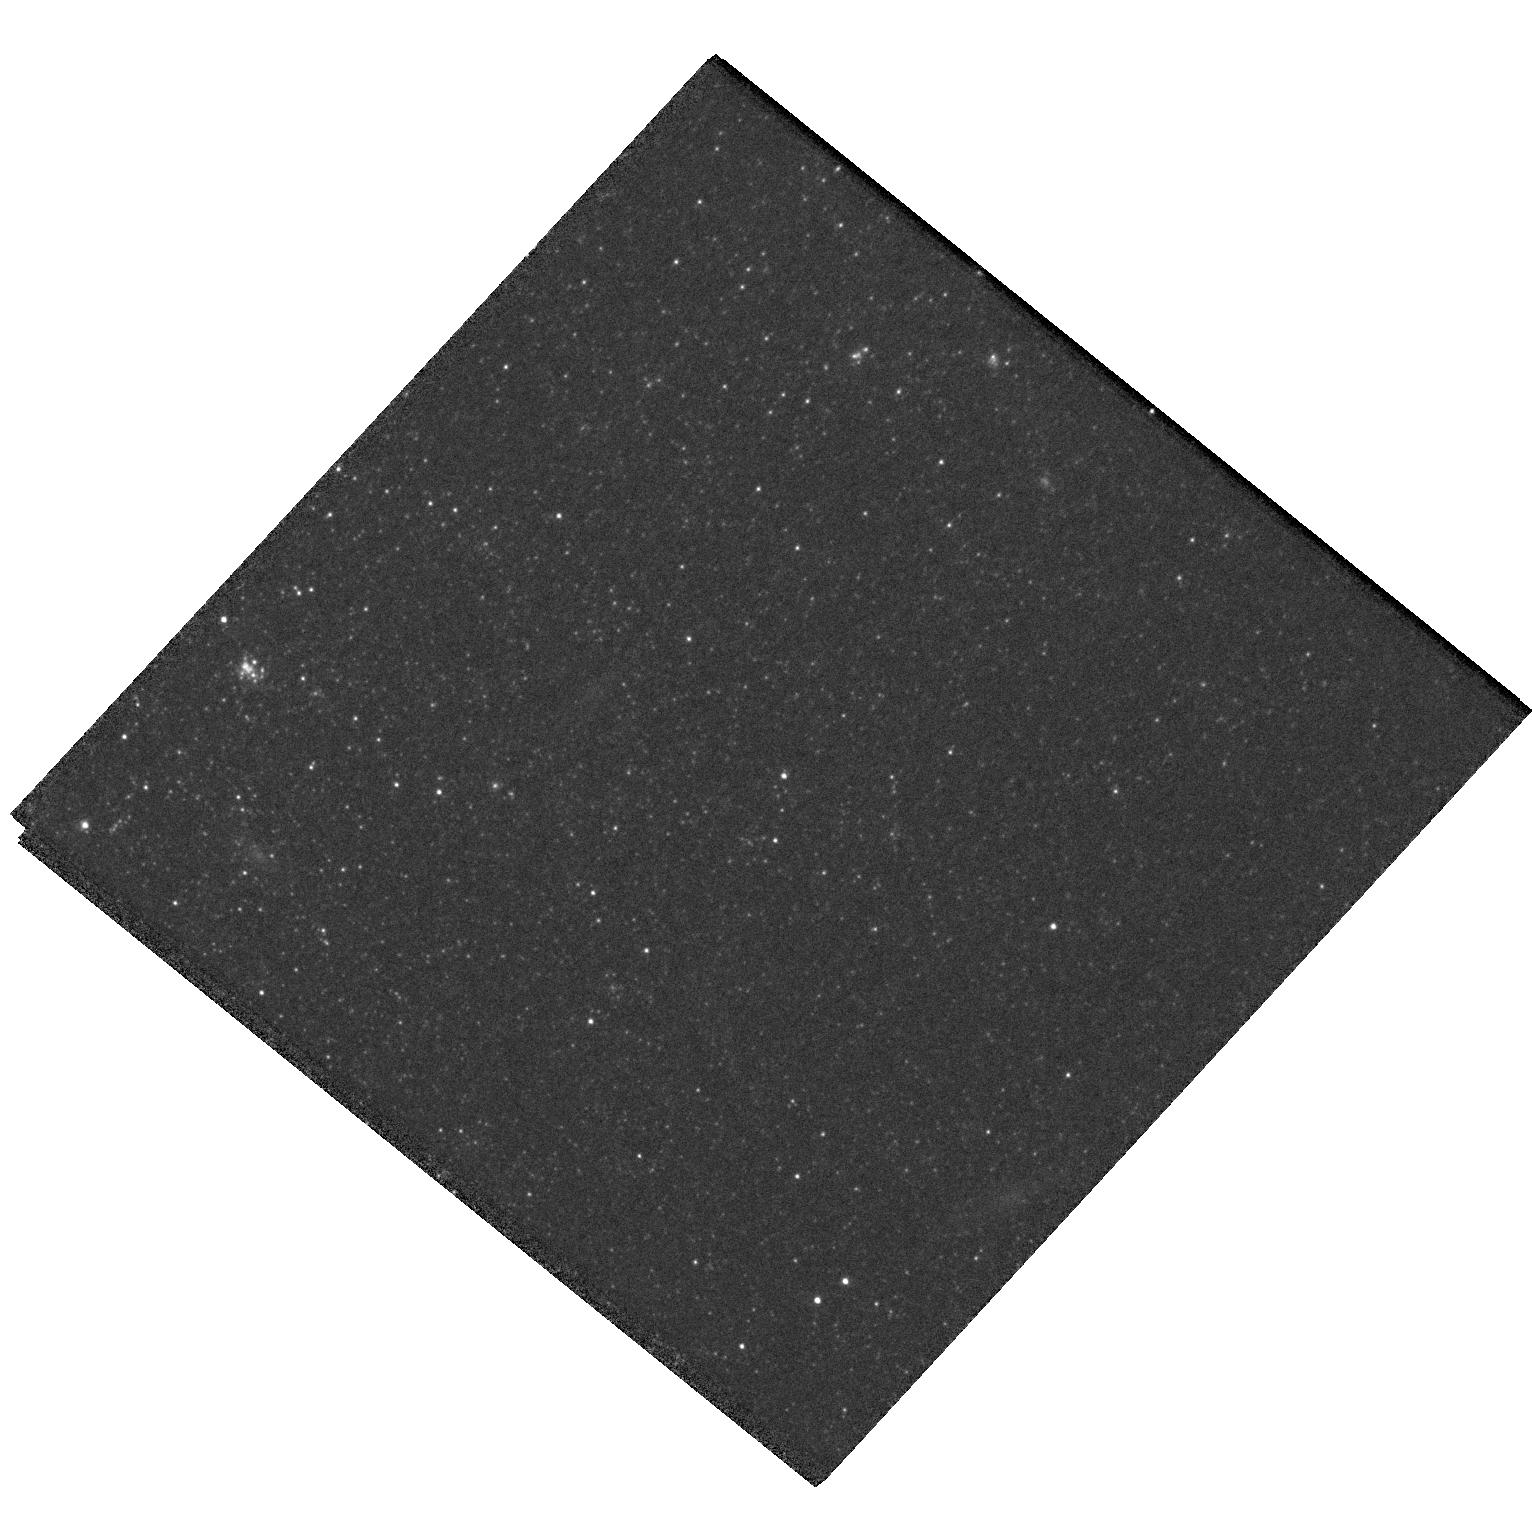
Target: AT2019QYL
Instrument: WFC3/UVIS
Filter: F555W
Exposure: 12 min
Observation ID: hst_15151_05_wfc3_uvis_f555w_idm105

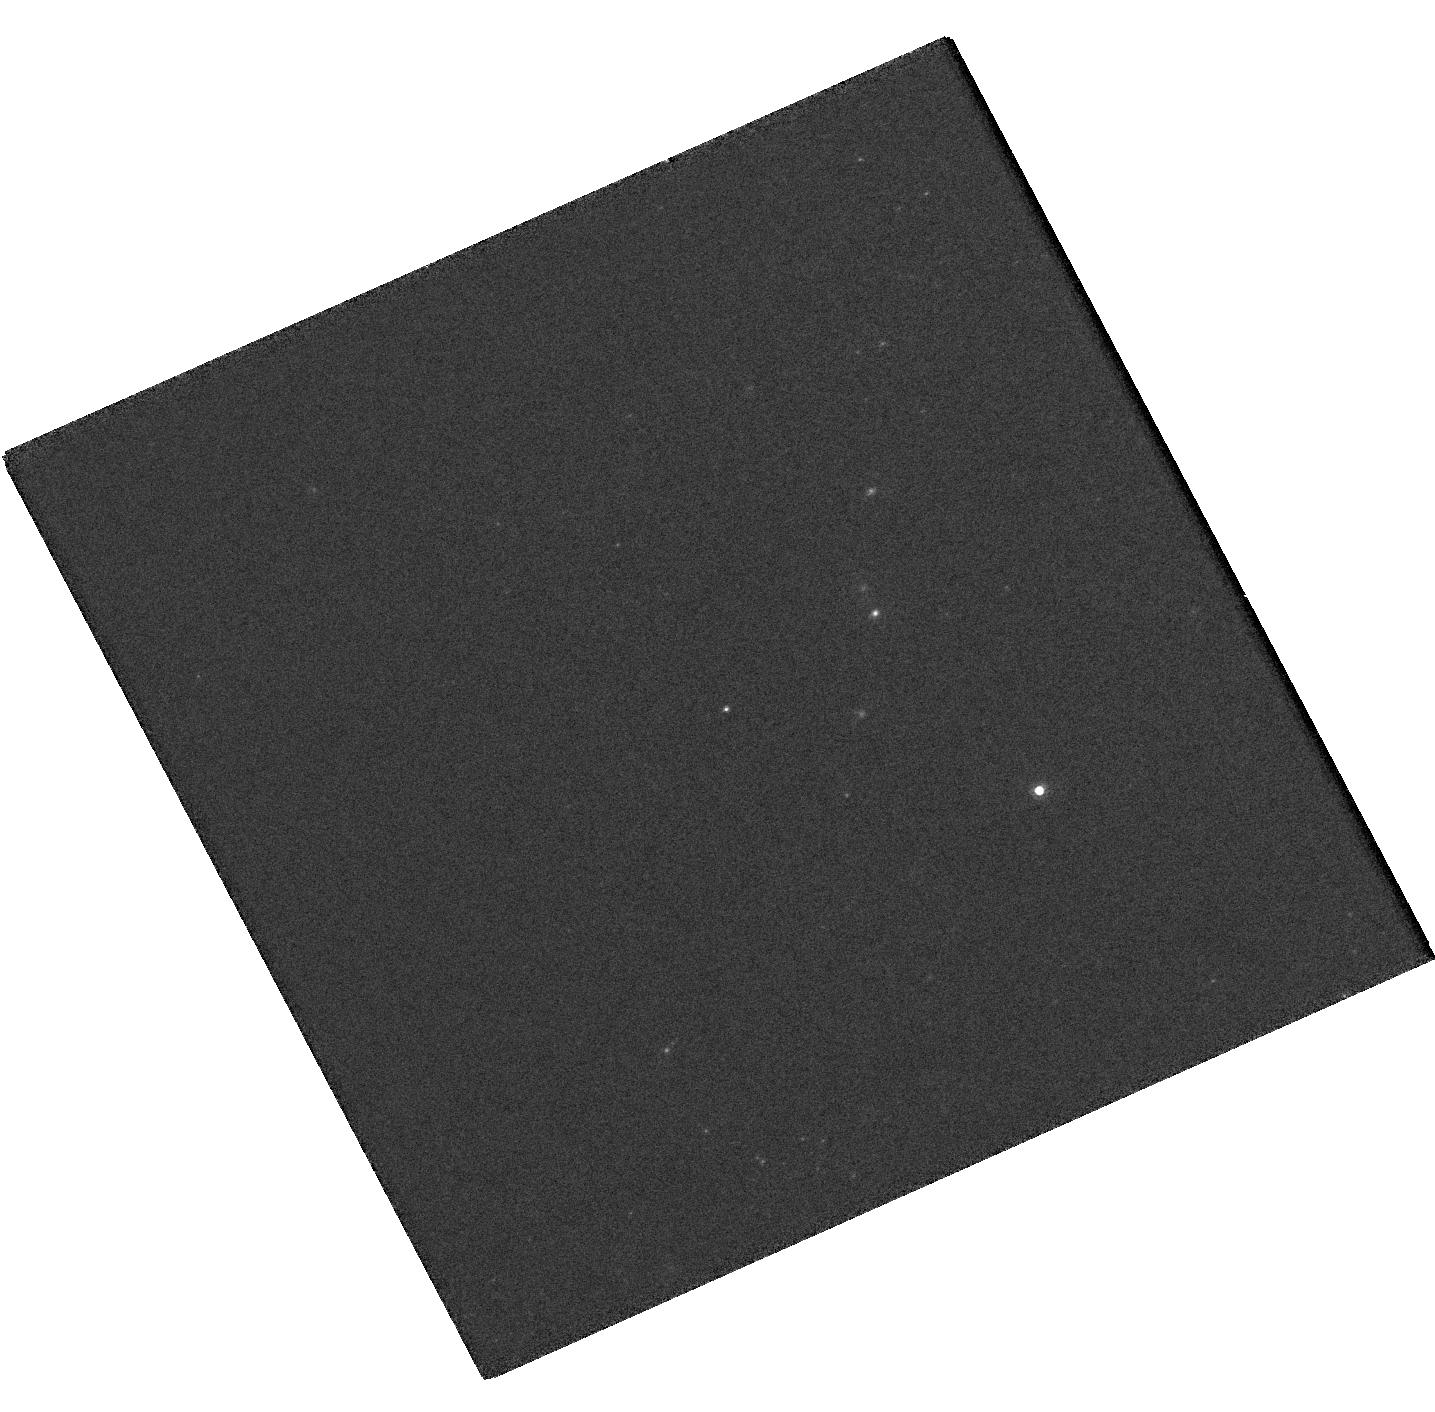
Target: AT2019KRL
Instrument: WFC3/UVIS
Filter: F814W
Exposure: 2 min
Observation ID: hst_15151_06_wfc3_uvis_f814w_idm106

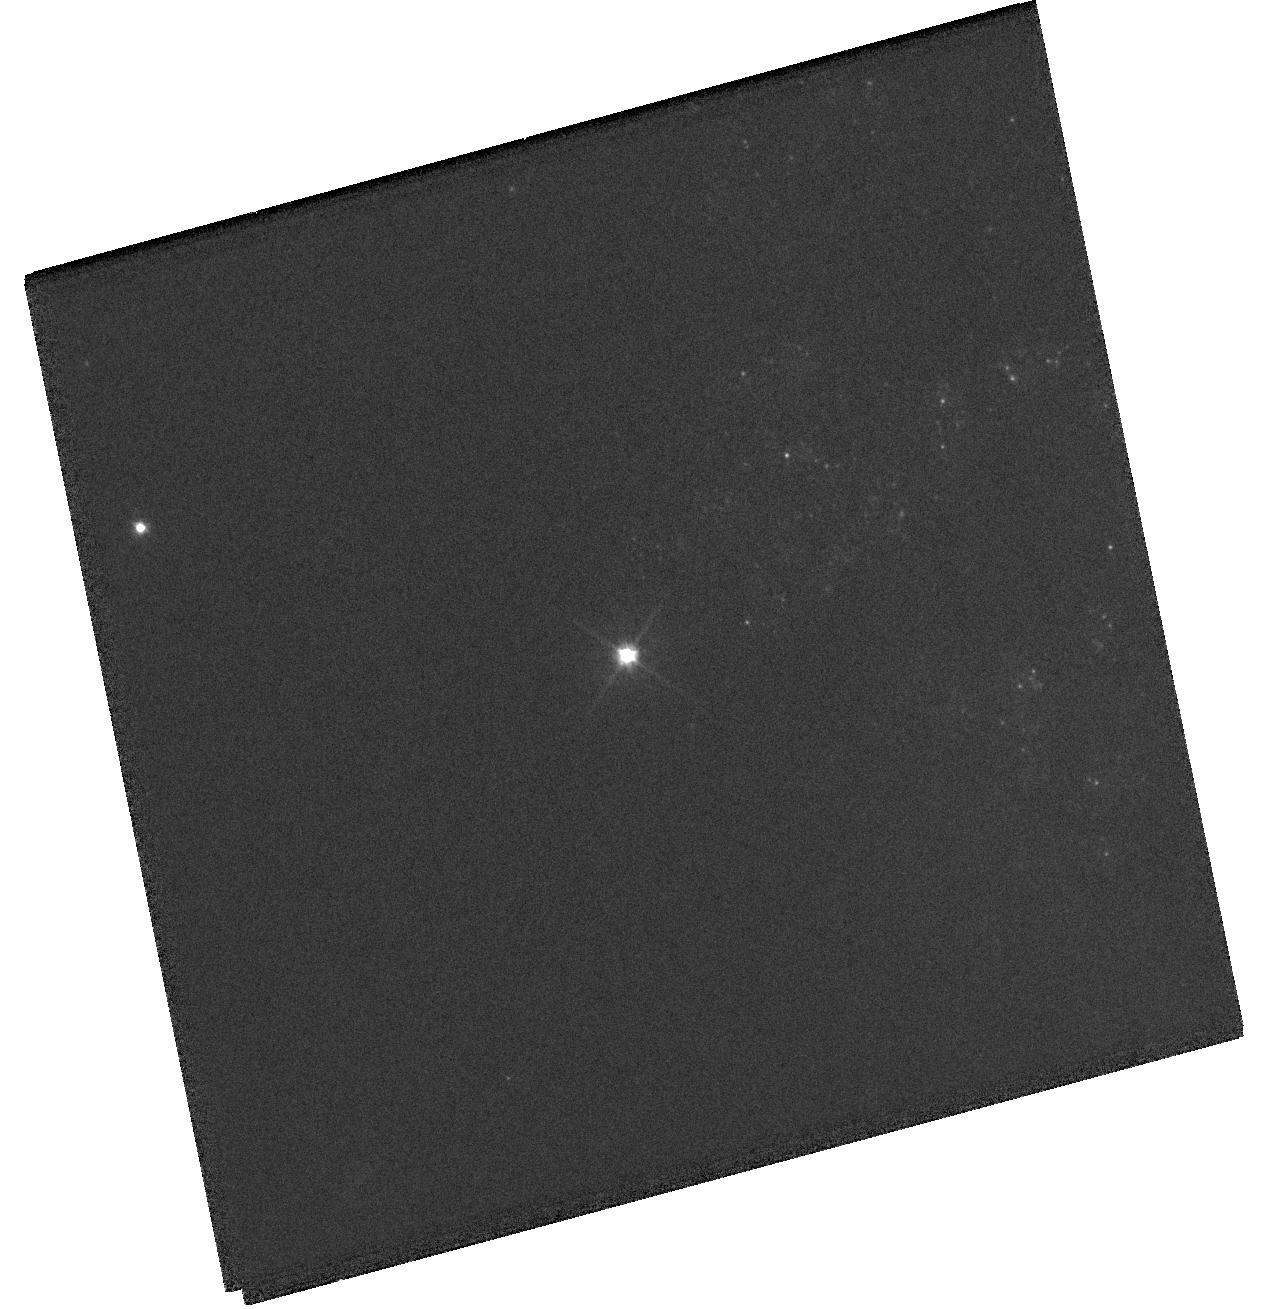
Target: SN2018AOQ
Instrument: WFC3/UVIS
Filter: F555W
Exposure: 4 min
Observation ID: hst_15151_01_wfc3_uvis_f555w_idm101

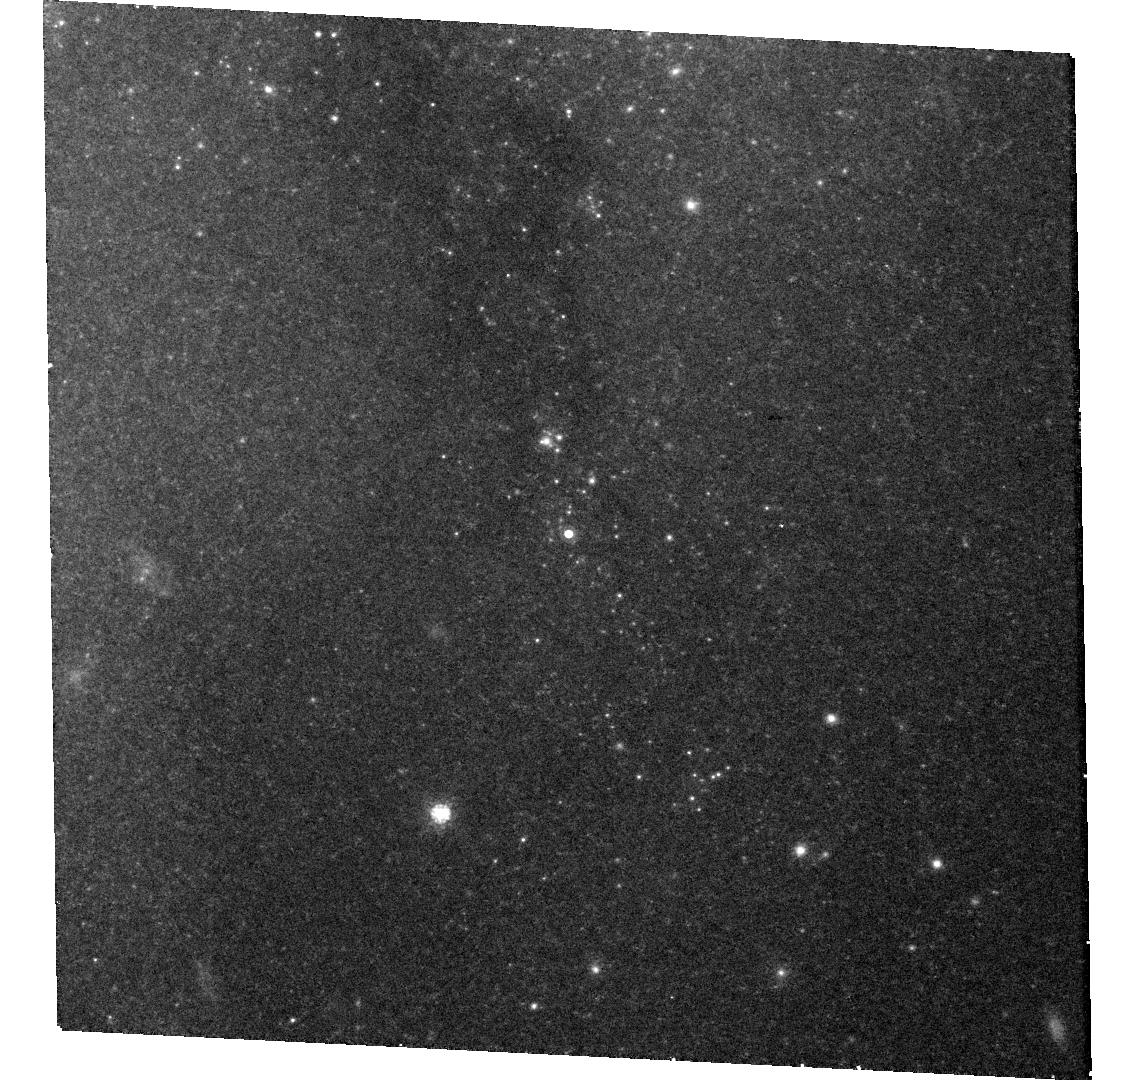
Target: SN2018ZD
Instrument: WFC3/UVIS
Filter: F814W
Exposure: 22 min
Observation ID: hst_15151_03_wfc3_uvis_f814w_idm103

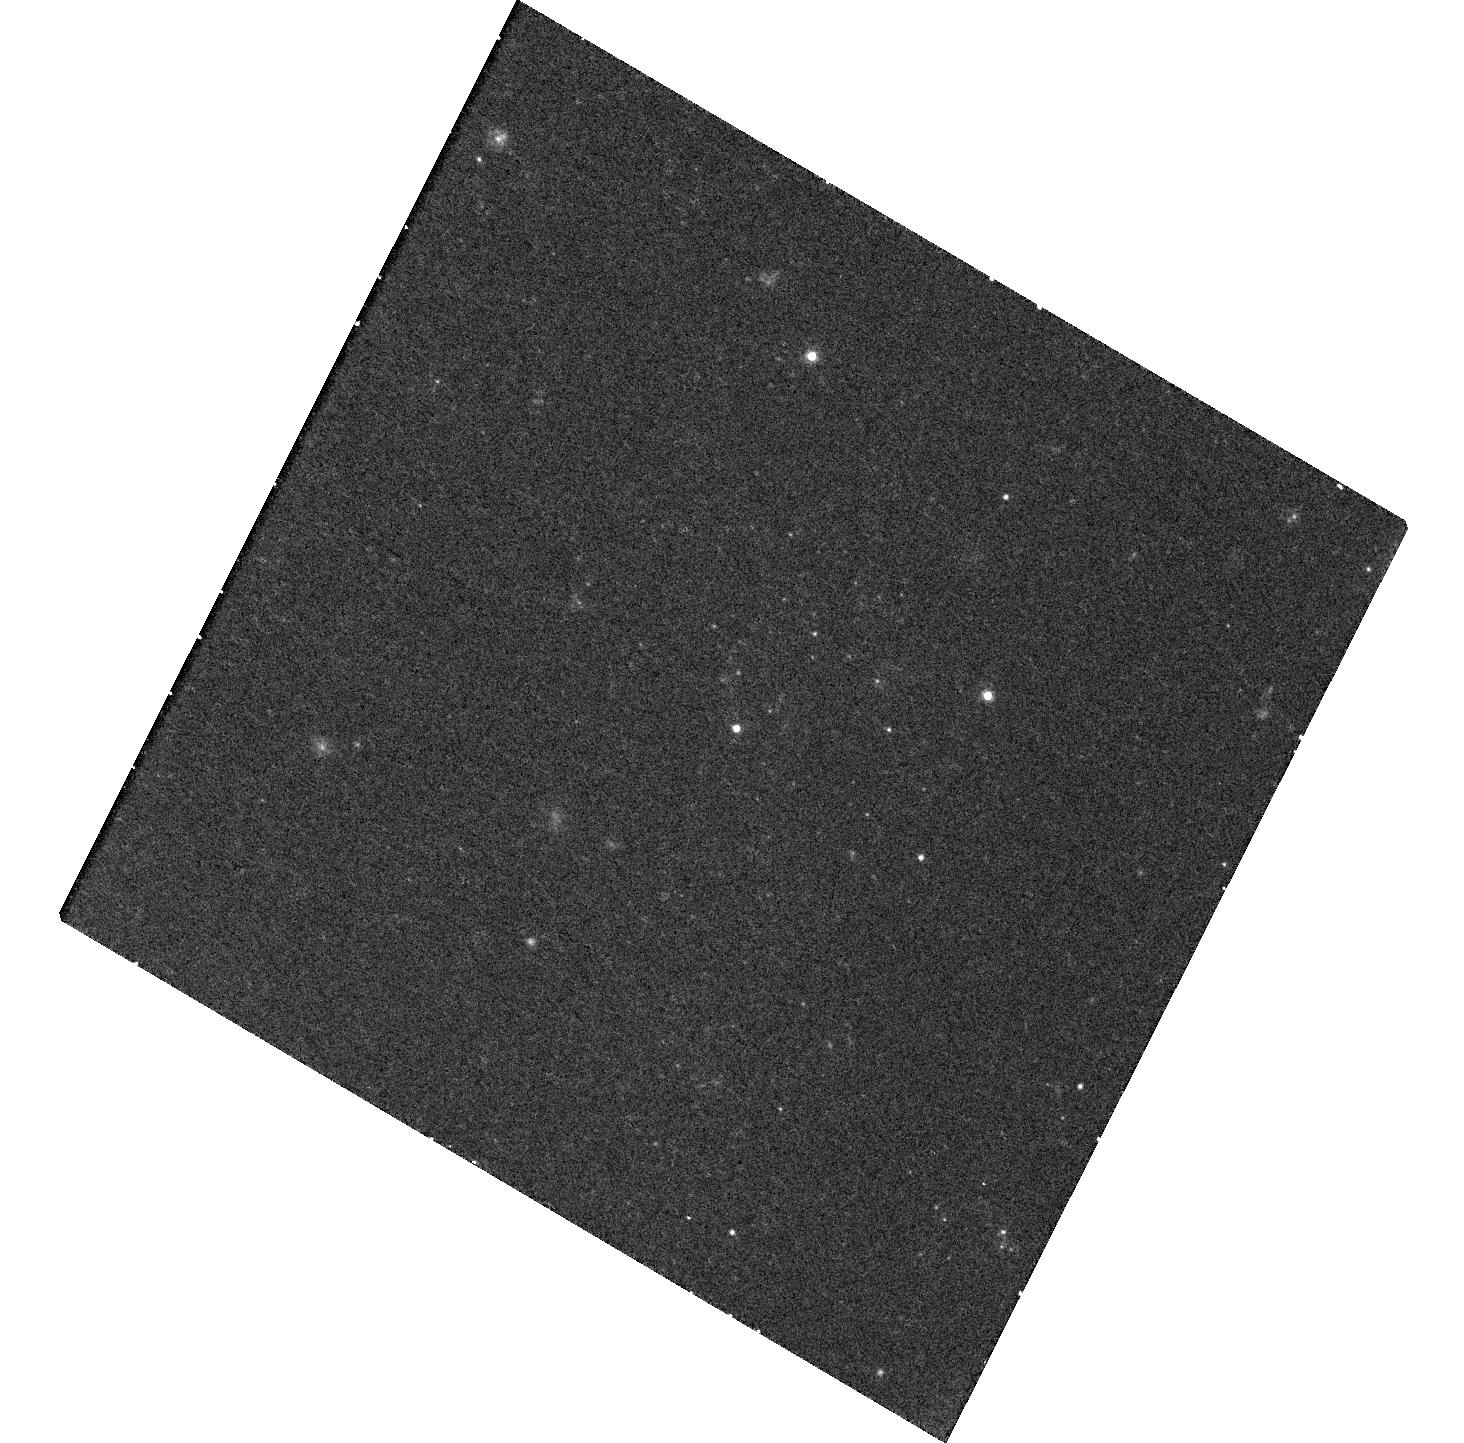
Target: SN2018GJ
Instrument: WFC3/UVIS
Filter: F625W
Exposure: 22 min
Observation ID: hst_15151_02_wfc3_uvis_f625w_idm102

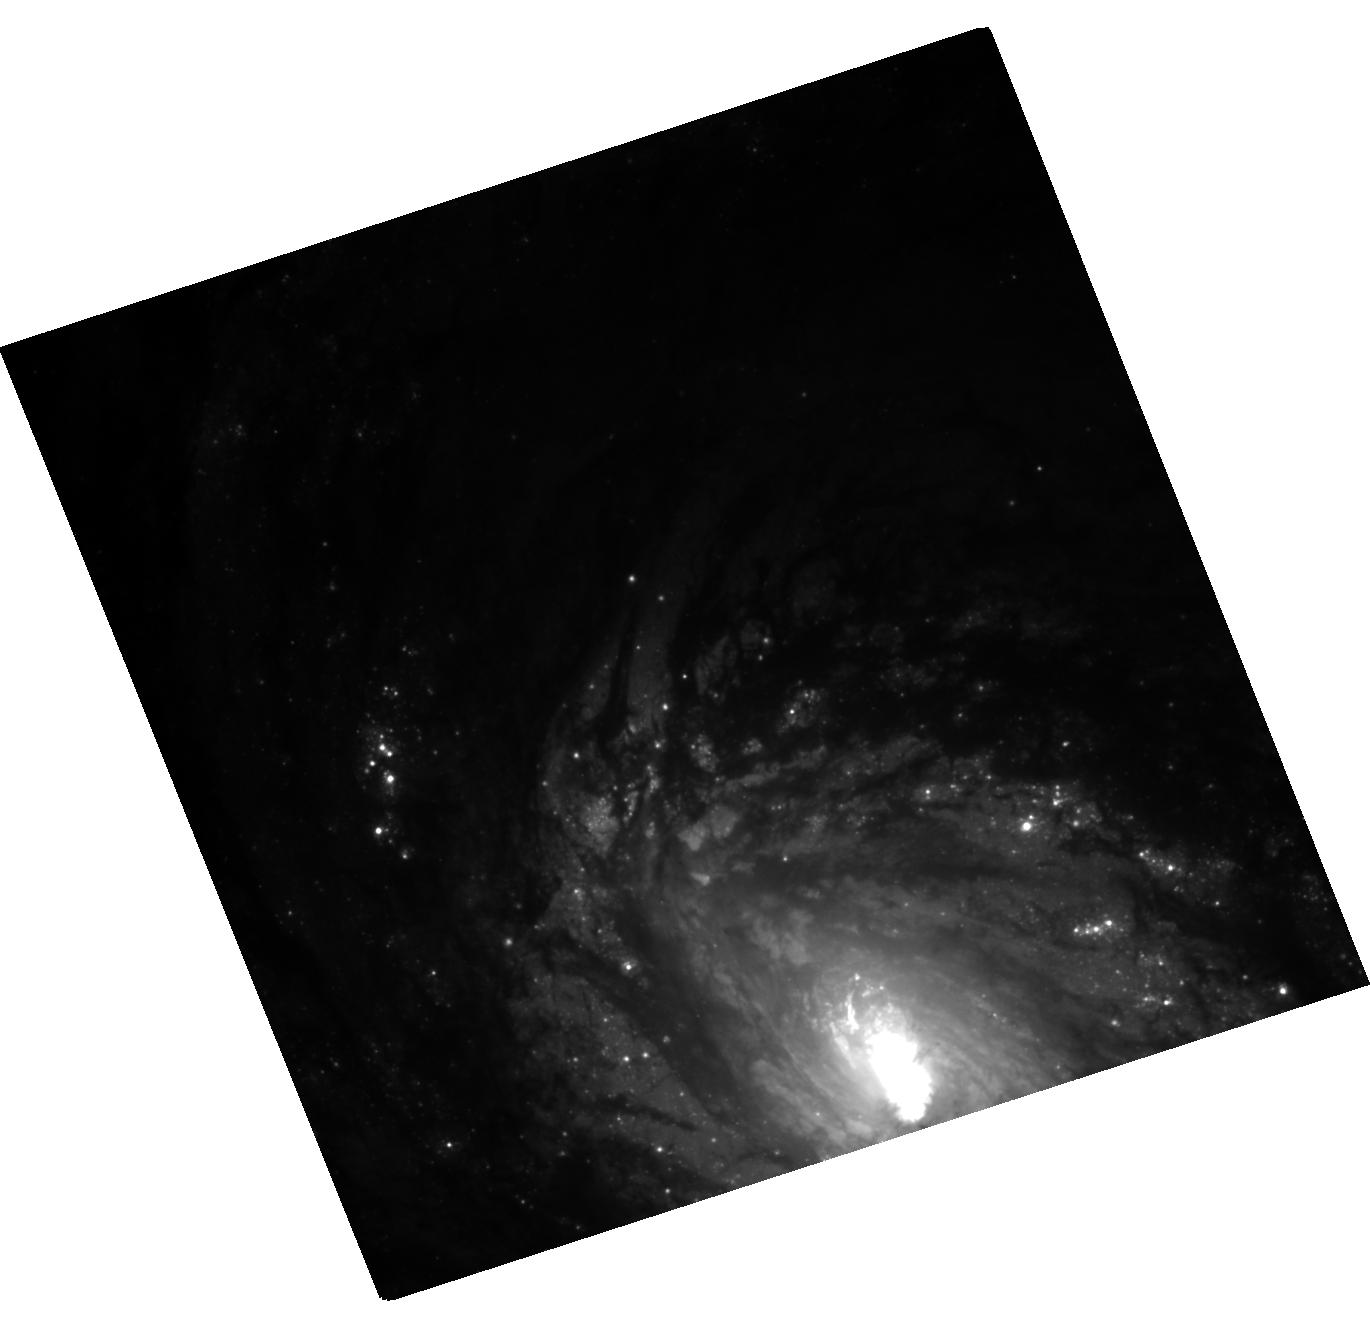
Target: SN2018IVC
Instrument: WFC3/UVIS
Filter: F555W
Exposure: 14 min
Observation ID: hst_15151_04_wfc3_uvis_f555w_idm104

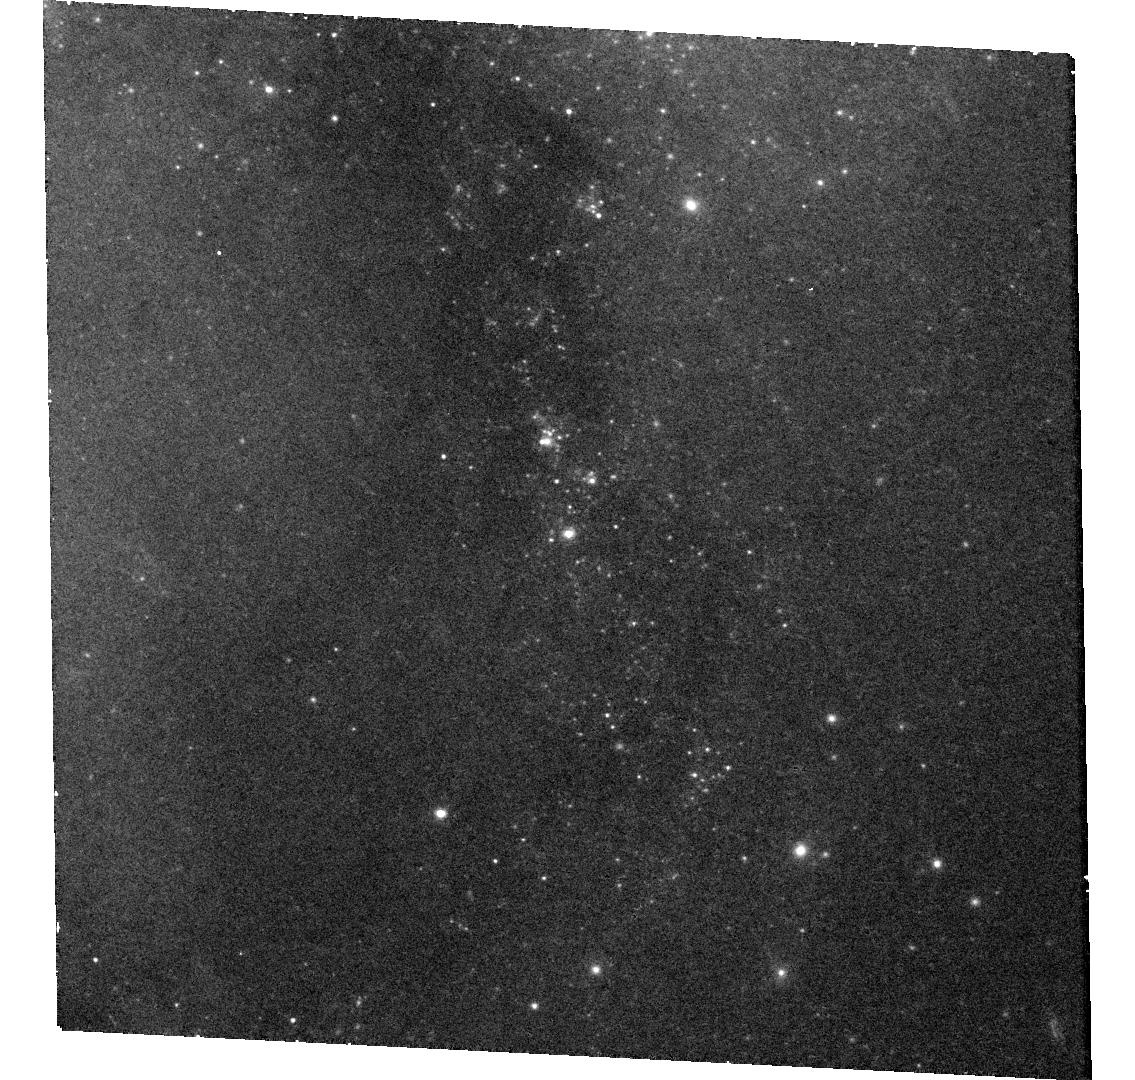
Target: SN2018ZD
Instrument: WFC3/UVIS
Filter: F555W
Exposure: 22 min
Observation ID: hst_15151_03_wfc3_uvis_f555w_idm103

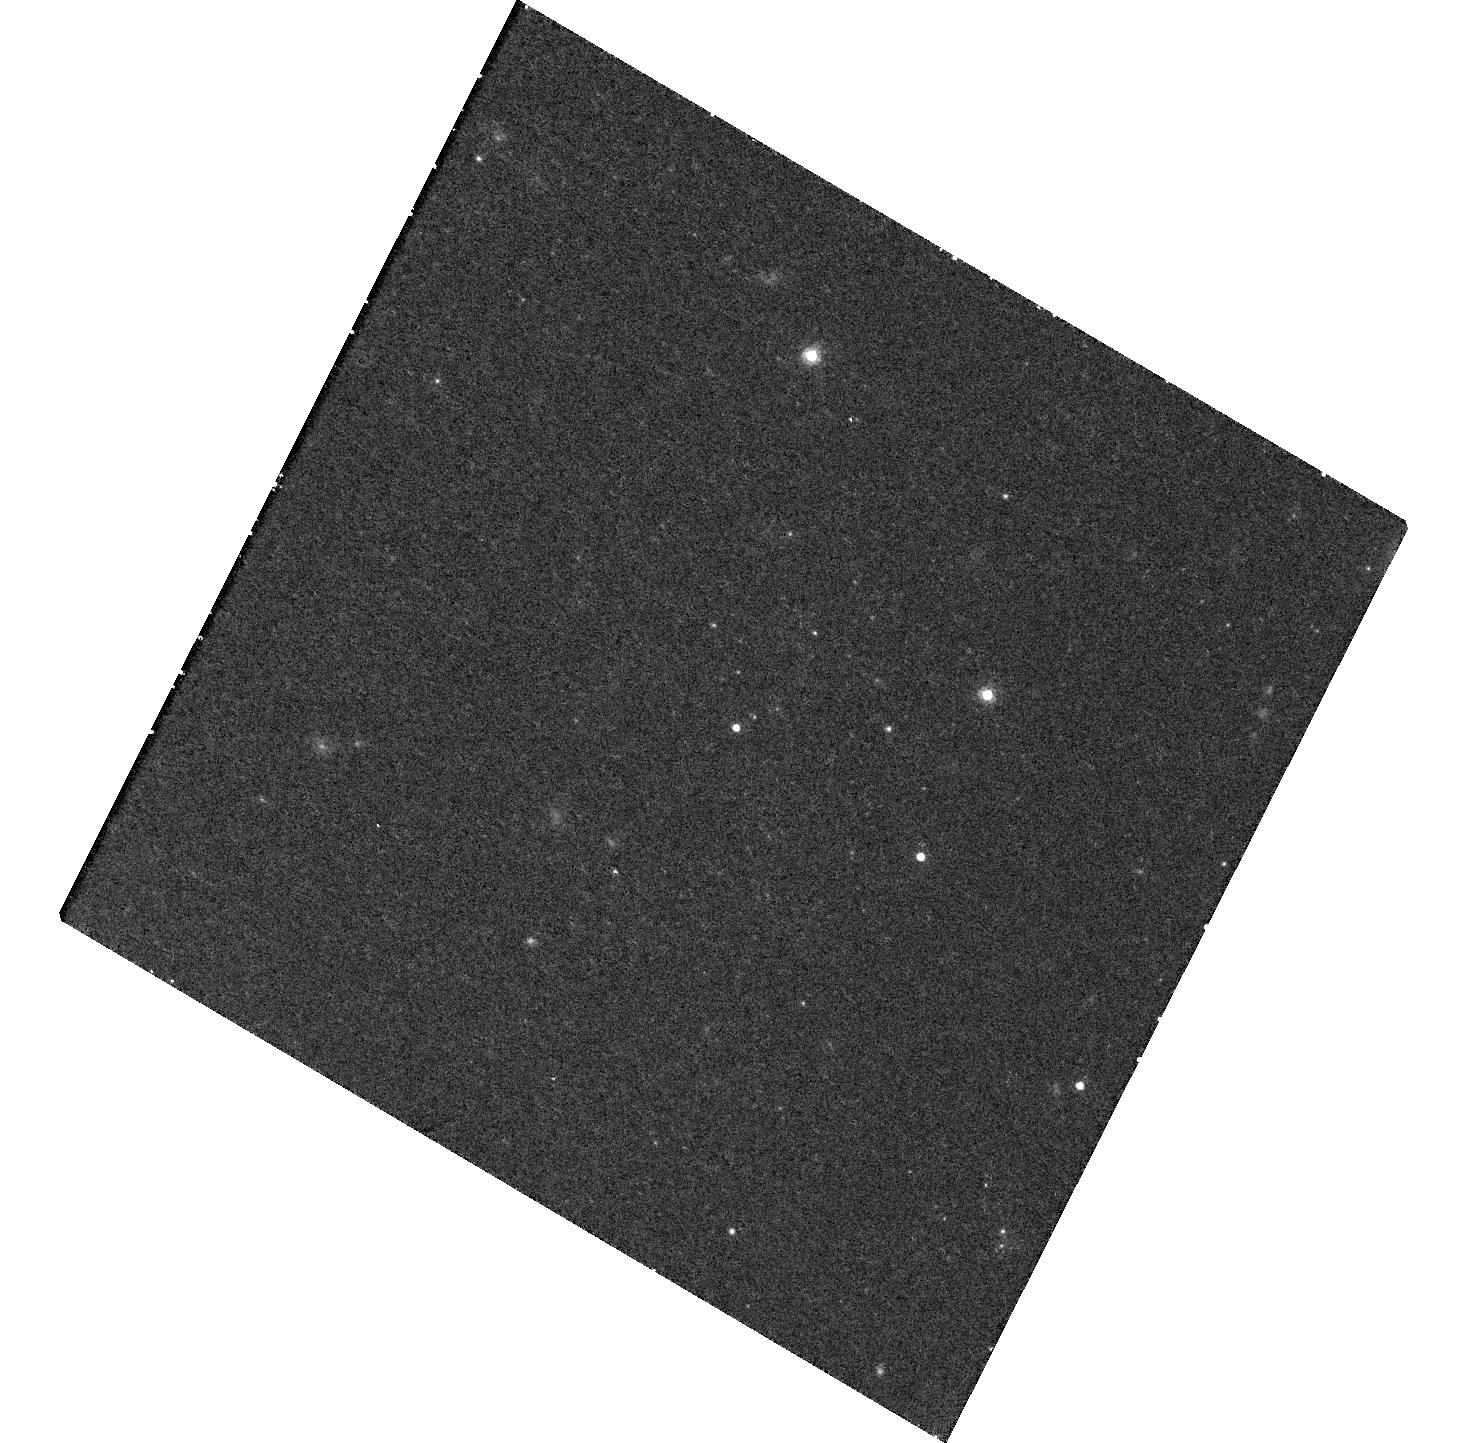
Target: SN2018GJ
Instrument: WFC3/UVIS
Filter: F814W
Exposure: 22 min
Observation ID: hst_15151_02_wfc3_uvis_f814w_idm102

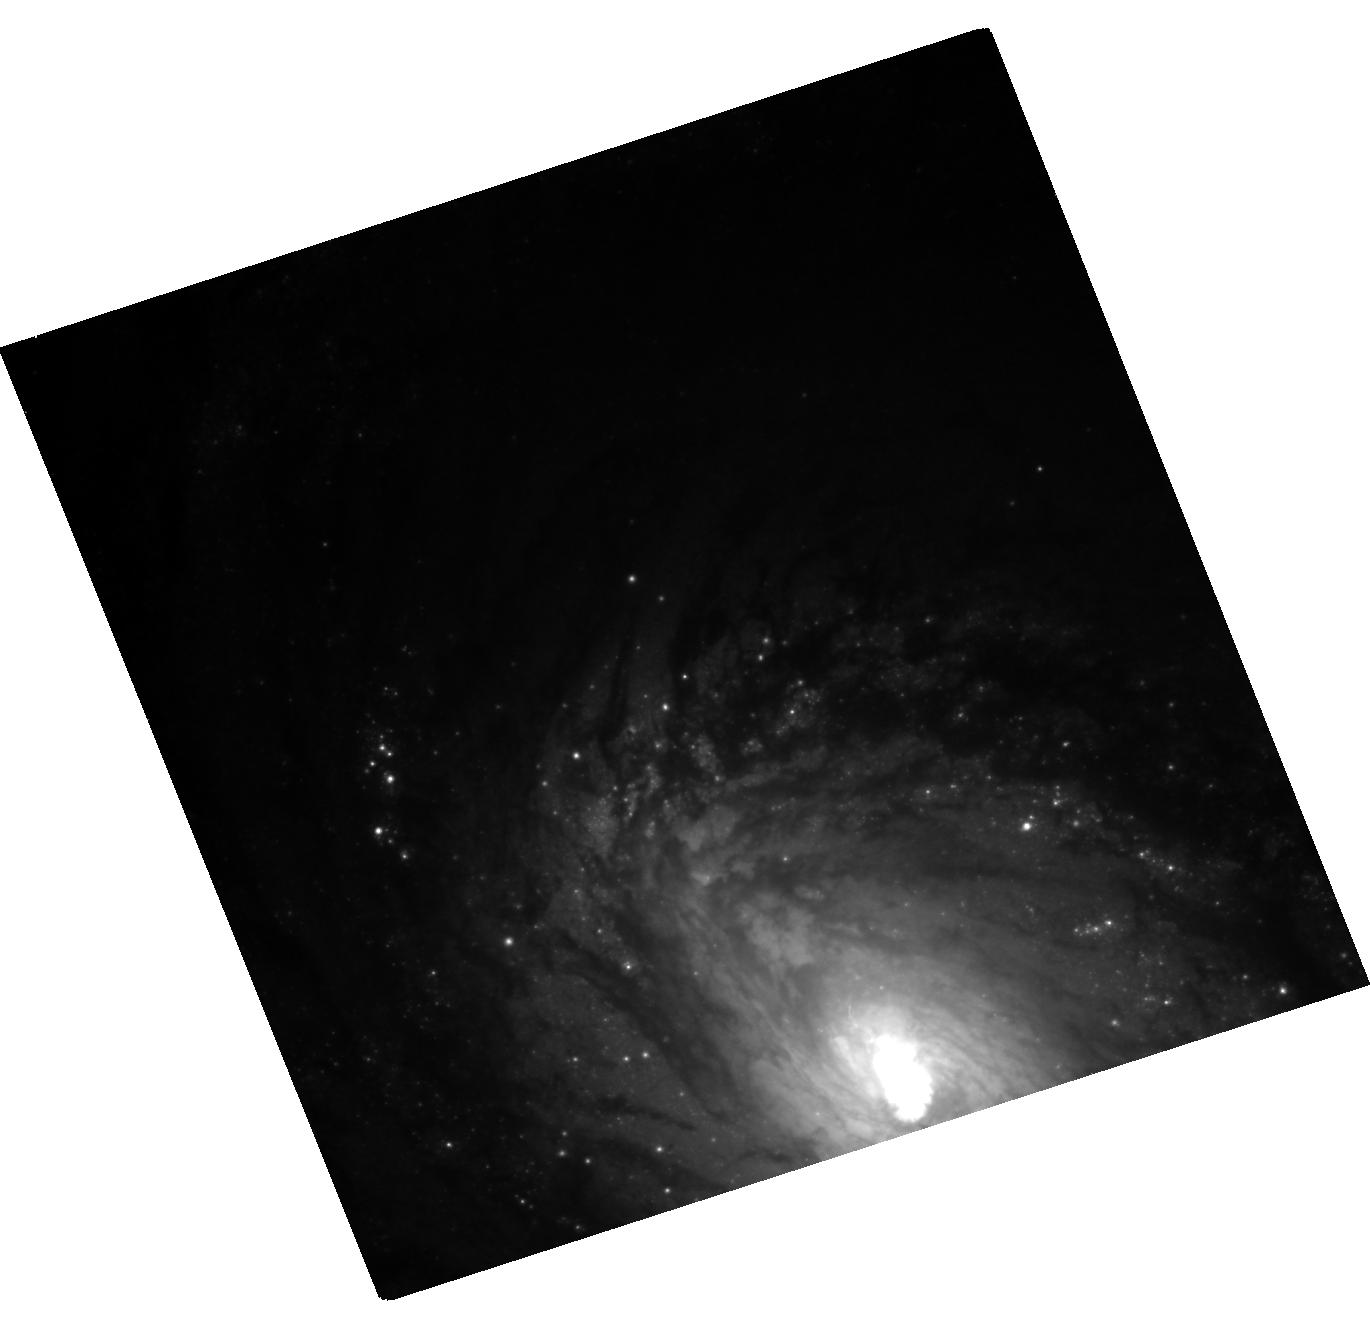
Target: SN2018IVC
Instrument: WFC3/UVIS
Filter: F814W
Exposure: 14 min
Observation ID: hst_15151_04_wfc3_uvis_f814w_idm104

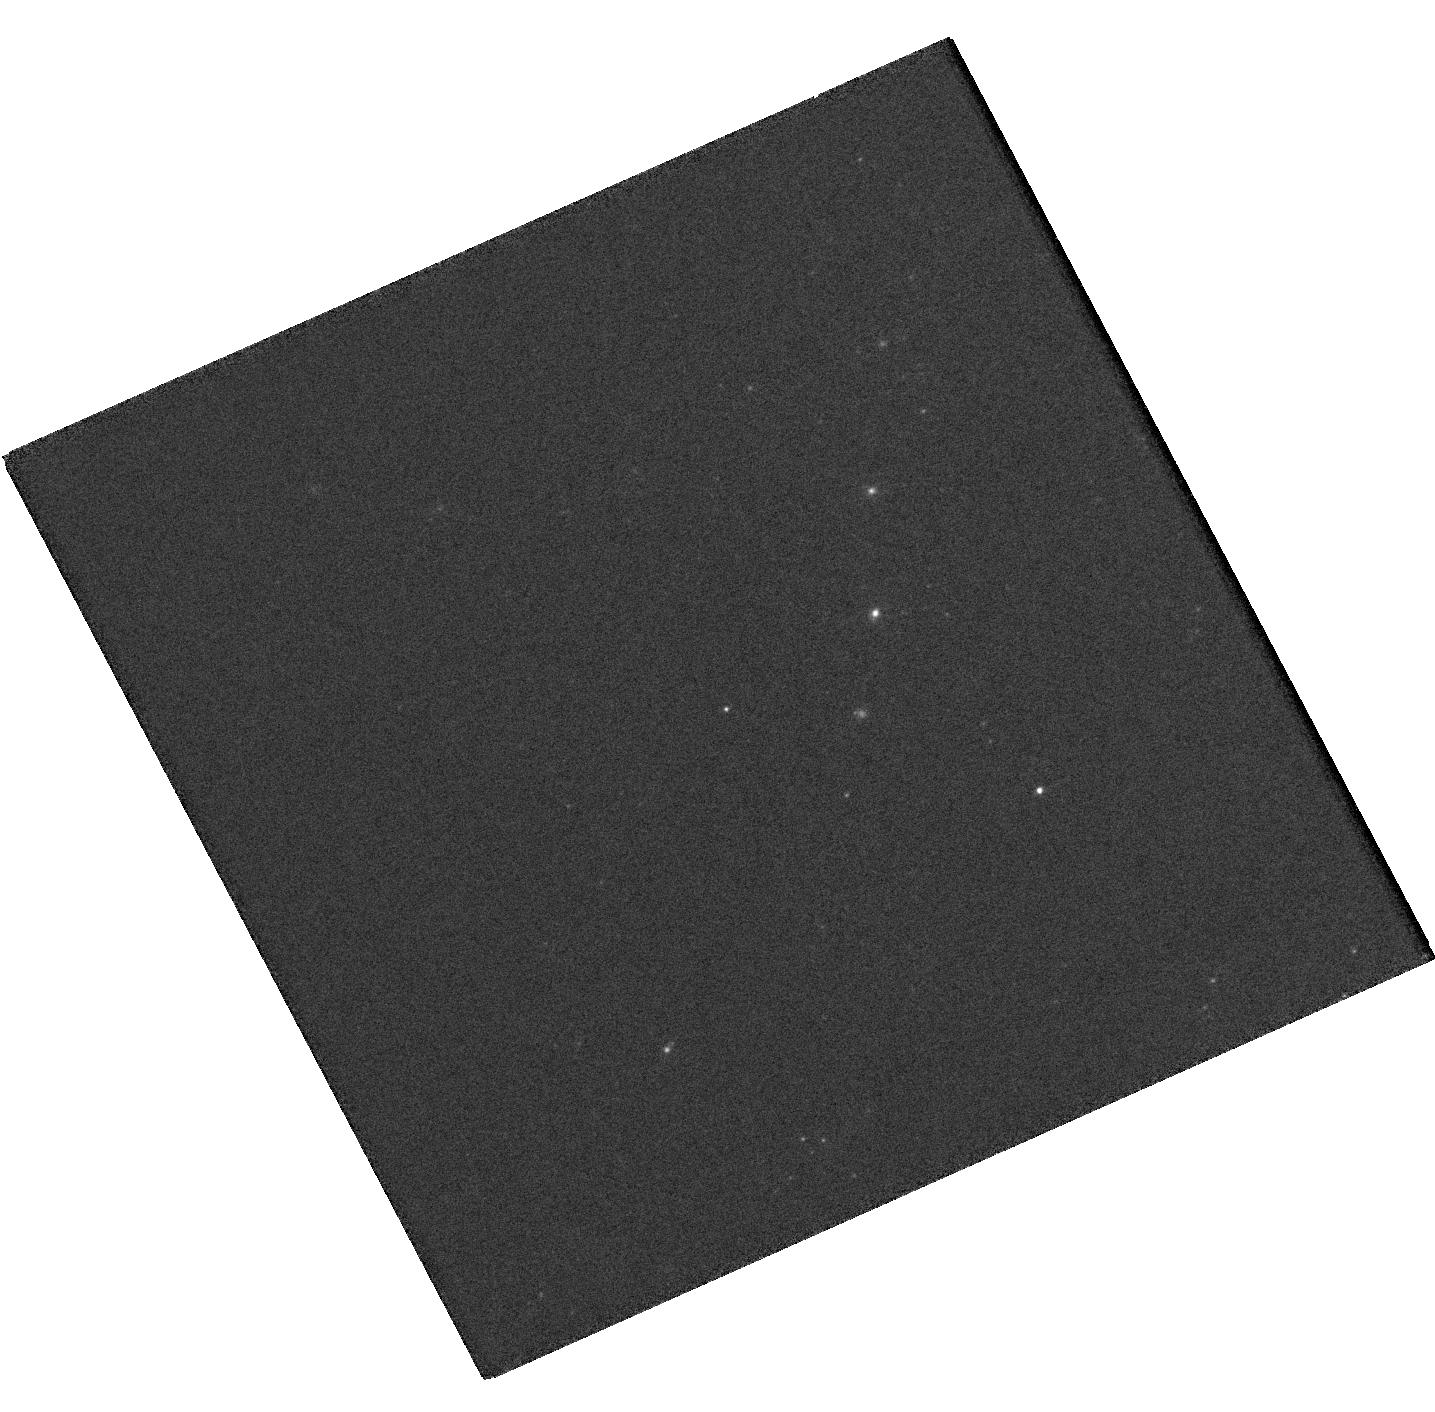
Target: AT2019KRL
Instrument: WFC3/UVIS
Filter: F555W
Exposure: 2 min
Observation ID: hst_15151_06_wfc3_uvis_f555w_idm106

The Stellar Origins of Supernovae (PI: Van Dyk, Schuyler D.)

Supernovae (SNe) have a profound effect on galaxies and have been used as precise cosmological probes, resulting in the Nobel-distinguished discovery of the accelerating Universe. They are clearly very important events deserving of intense study. Yet, even with over 10000 classified SNe, we know relatively little about the stars which give rise to these powerful explosions. The main limitation has been the lack of spatial resolution in pre-SN imaging data. However, since 1999 our team has been at the vanguard of directly identifying SN progenitor stars in HST images. From this exciting line of study, the trends from 15 detections for Type II-Plateau SNe appear to be red supergiant progenitors of relatively low mass (8 to 17 Msun) -- although this upper mass limit still requires testing -- and warmer, envelope-stripped supergiant progenitors for 5 Type IIb SNe. Additionally, evidence is accumulating that some Type II-narrow SNe may arise from exploding stars in a luminous blue variable phase. However, the nature of the progenitors of Type Ib/c SNe, a subset of which are associated with gamma-ray bursts, still remains ambiguous. Furthermore, we continue in the embarrassing situation that we still do not yet know which progenitor systems explode as Type Ia SNe, which are being used for precision cosmology. In Cycles 16, 17, and 20 through 24 we have had great success with our approved ToO programs. As of this proposal deadline, we have already triggered on SN 2016jbu with our Cycle 24 program. We therefore propose to continue this project in Cycles 25 and 26, to determine the identities of the progenitors of 8 SNe within about 20 Mpc through ToO observations using WFC3/UVIS.